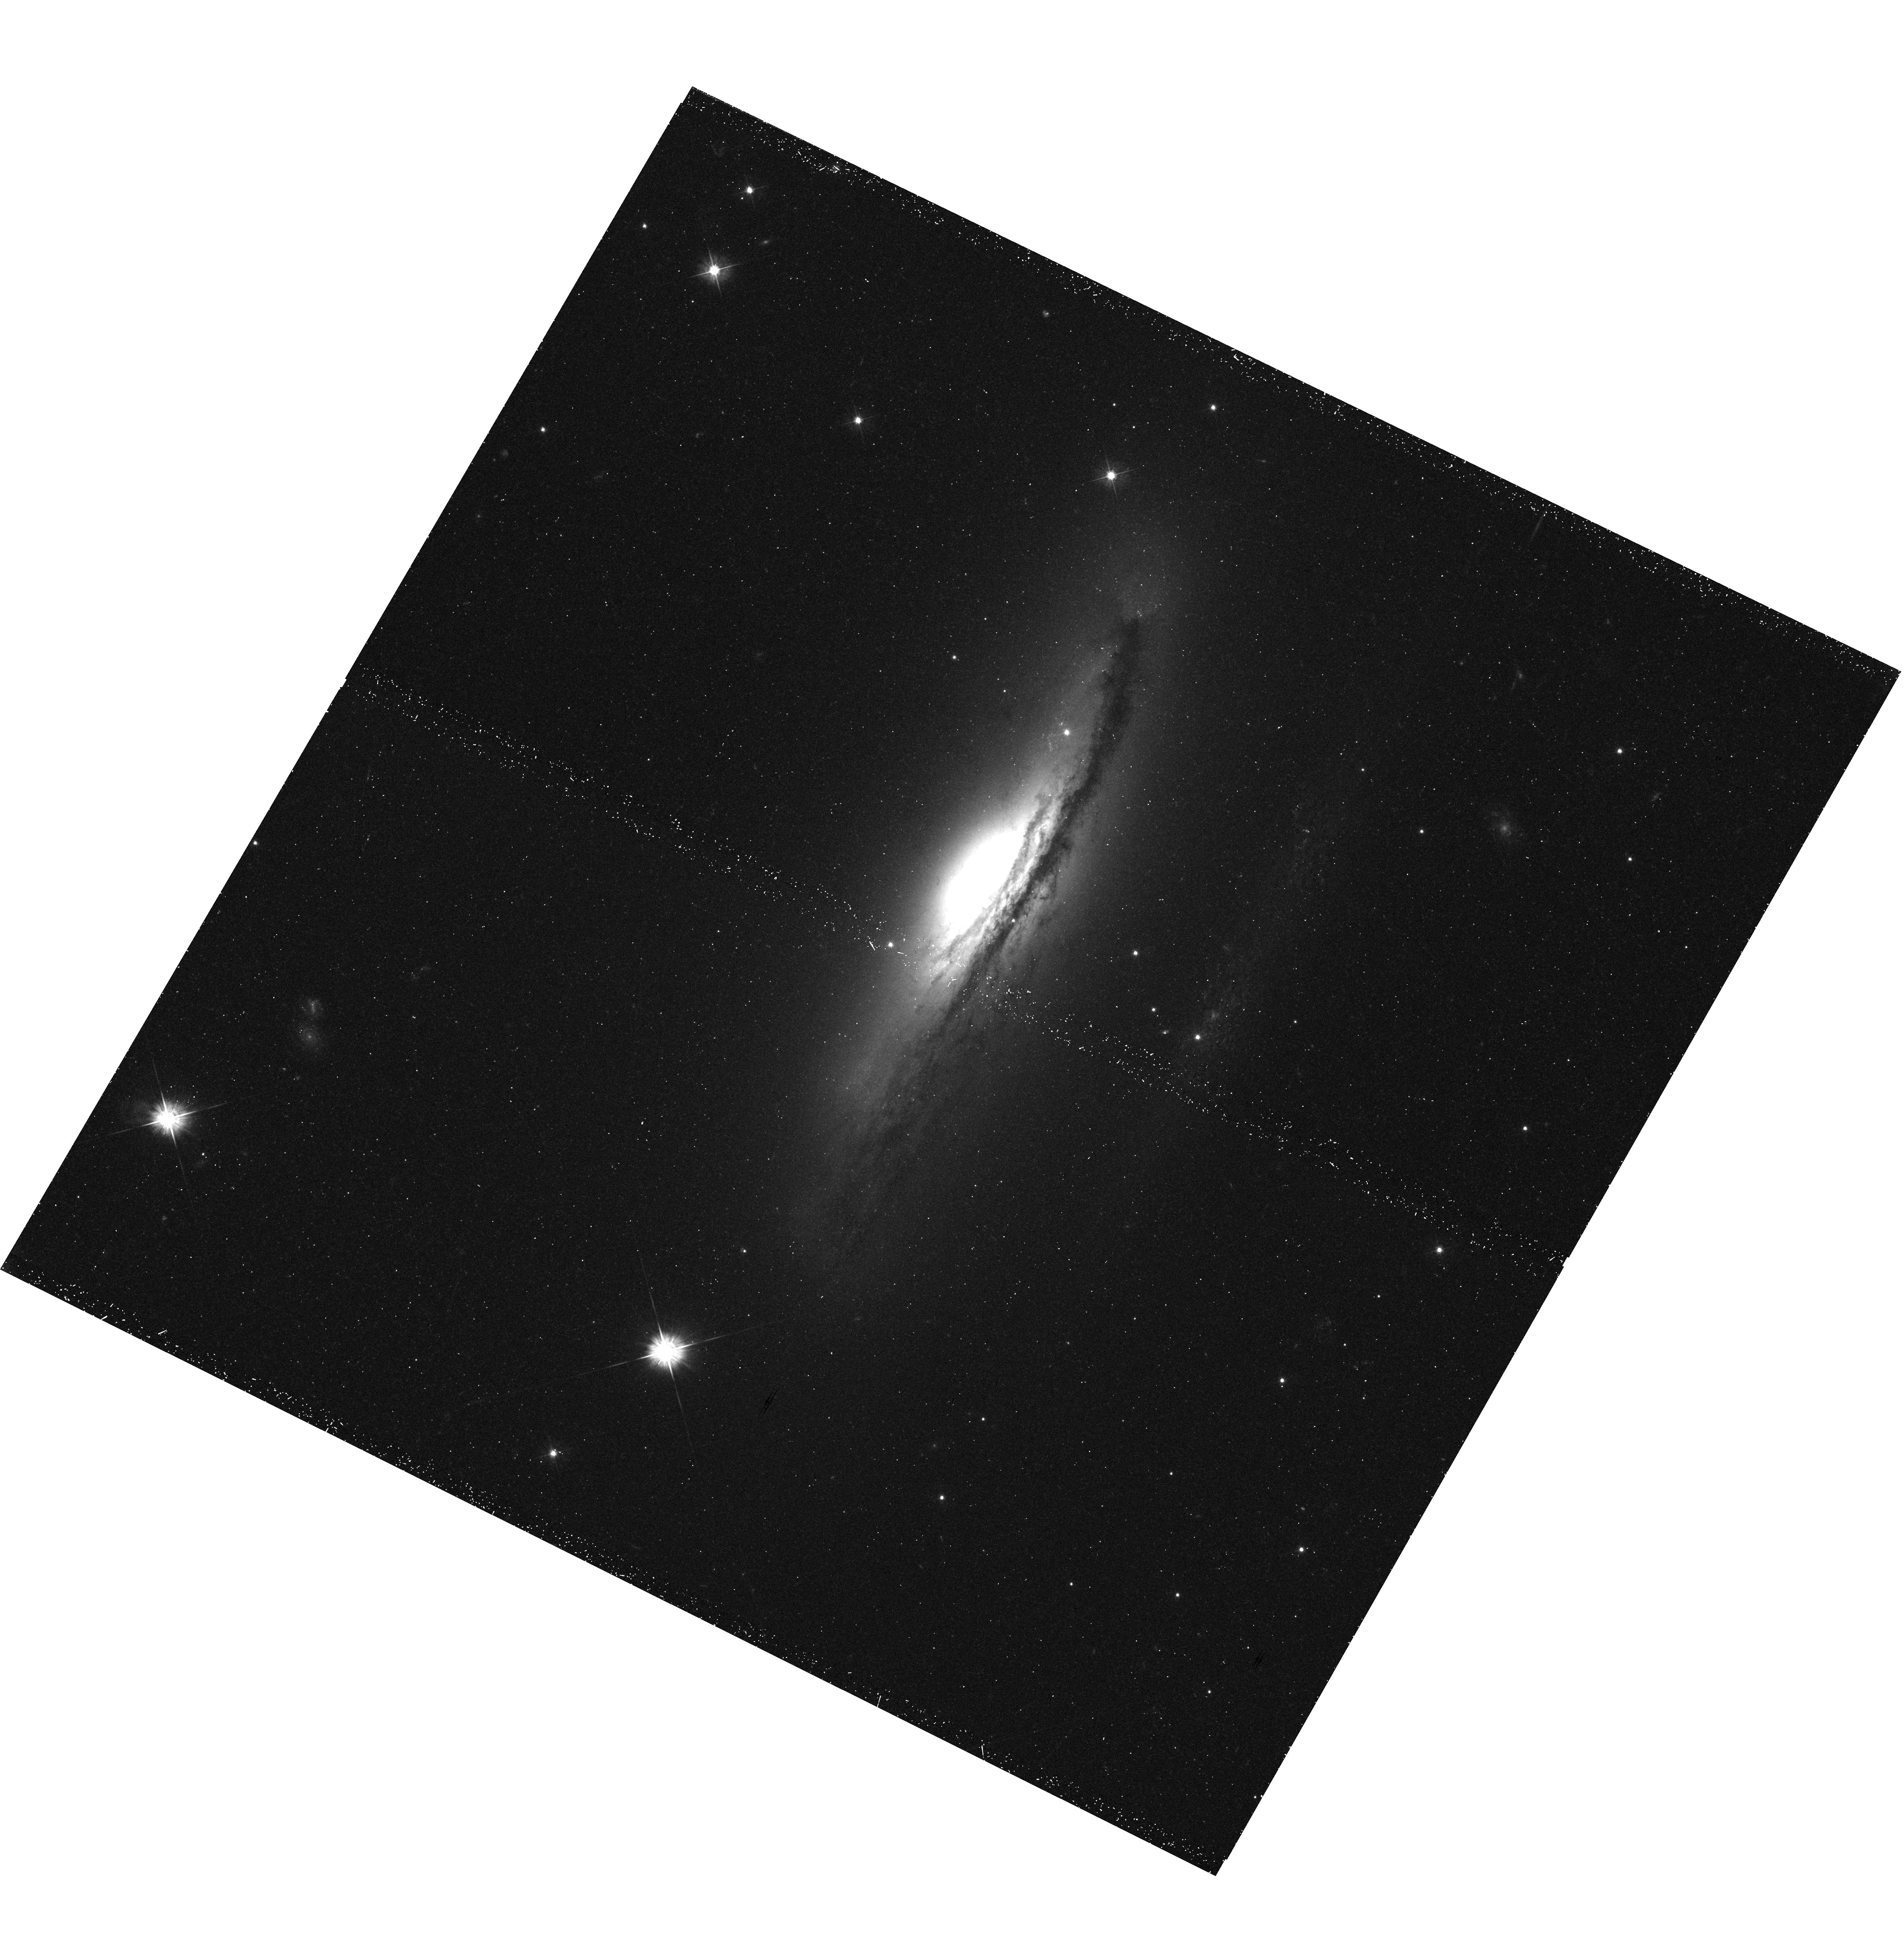
Target: NGC-5793
Instrument: WFC3/UVIS
Filter: F475W
Exposure: 27 min
Observation ID: hst_11832_01_wfc3_uvis_f475w_ib8t01

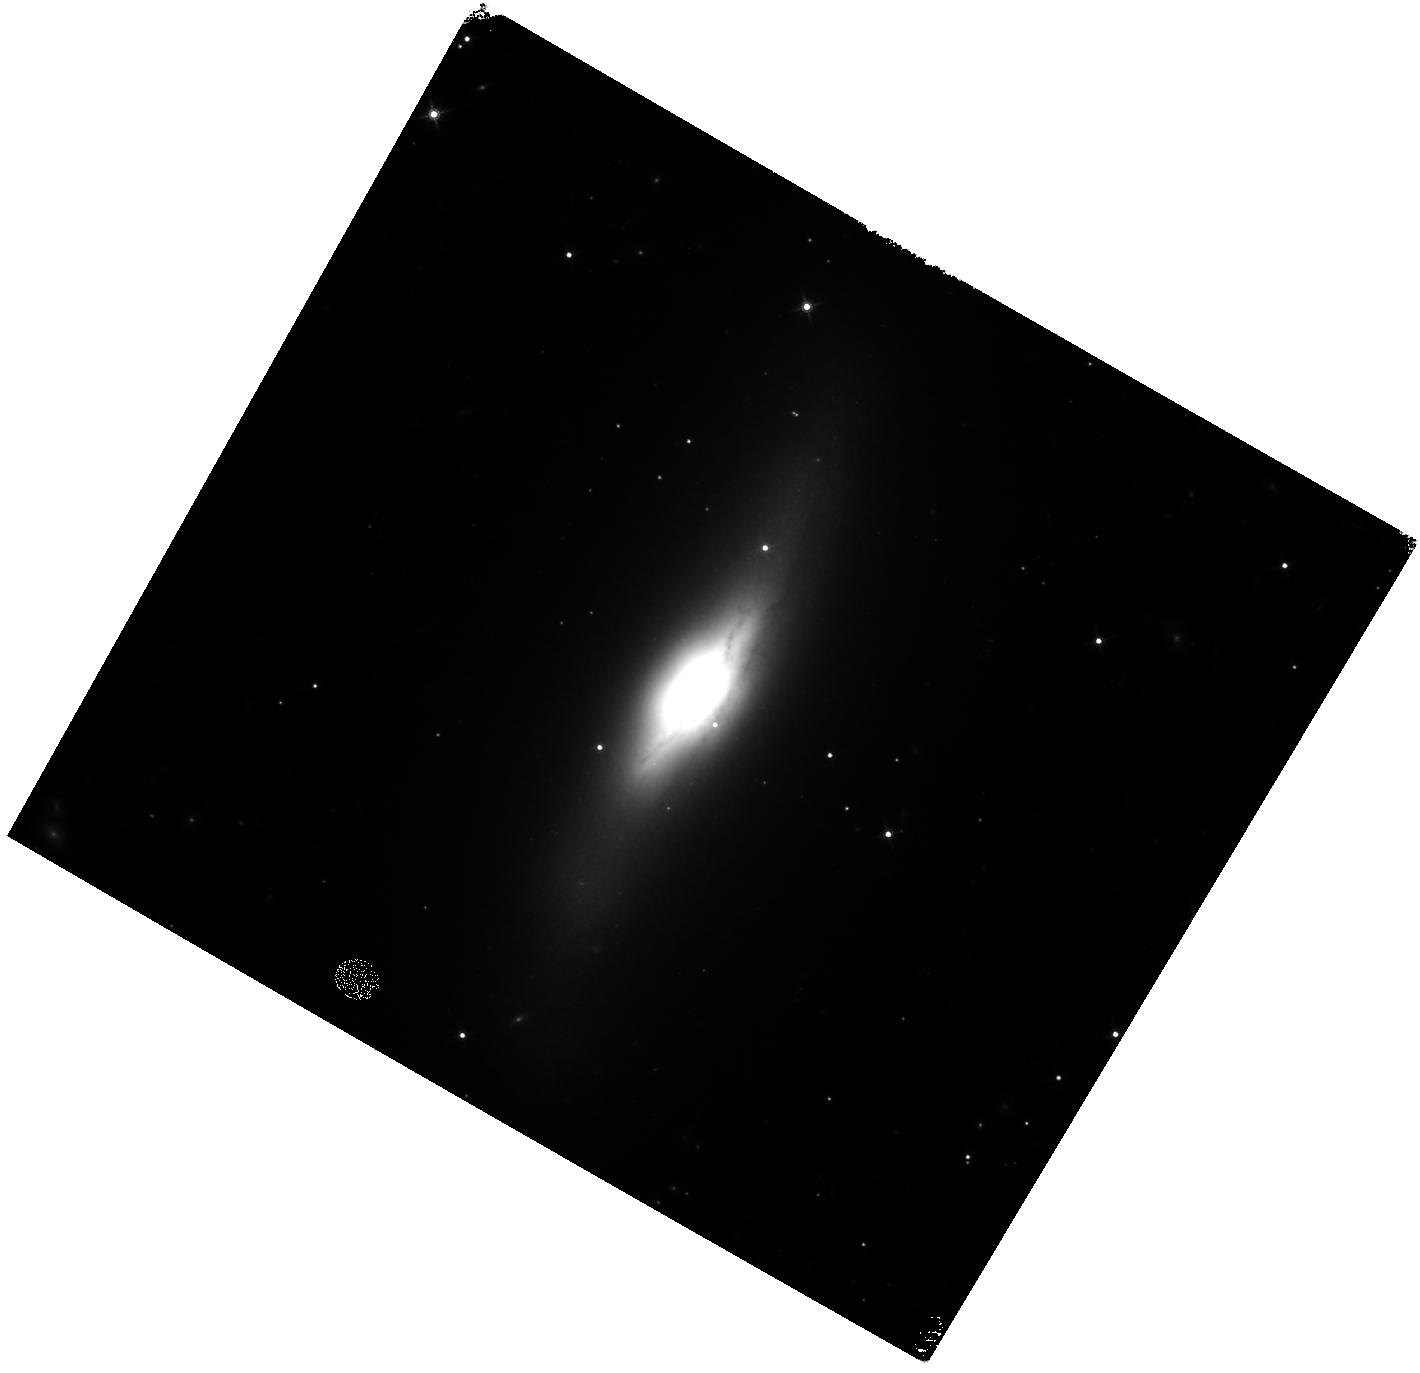
Target: NGC-5793
Instrument: WFC3/IR
Filter: F160W
Exposure: 43 min
Observation ID: hst_11832_01_wfc3_ir_f160w_ib8t01

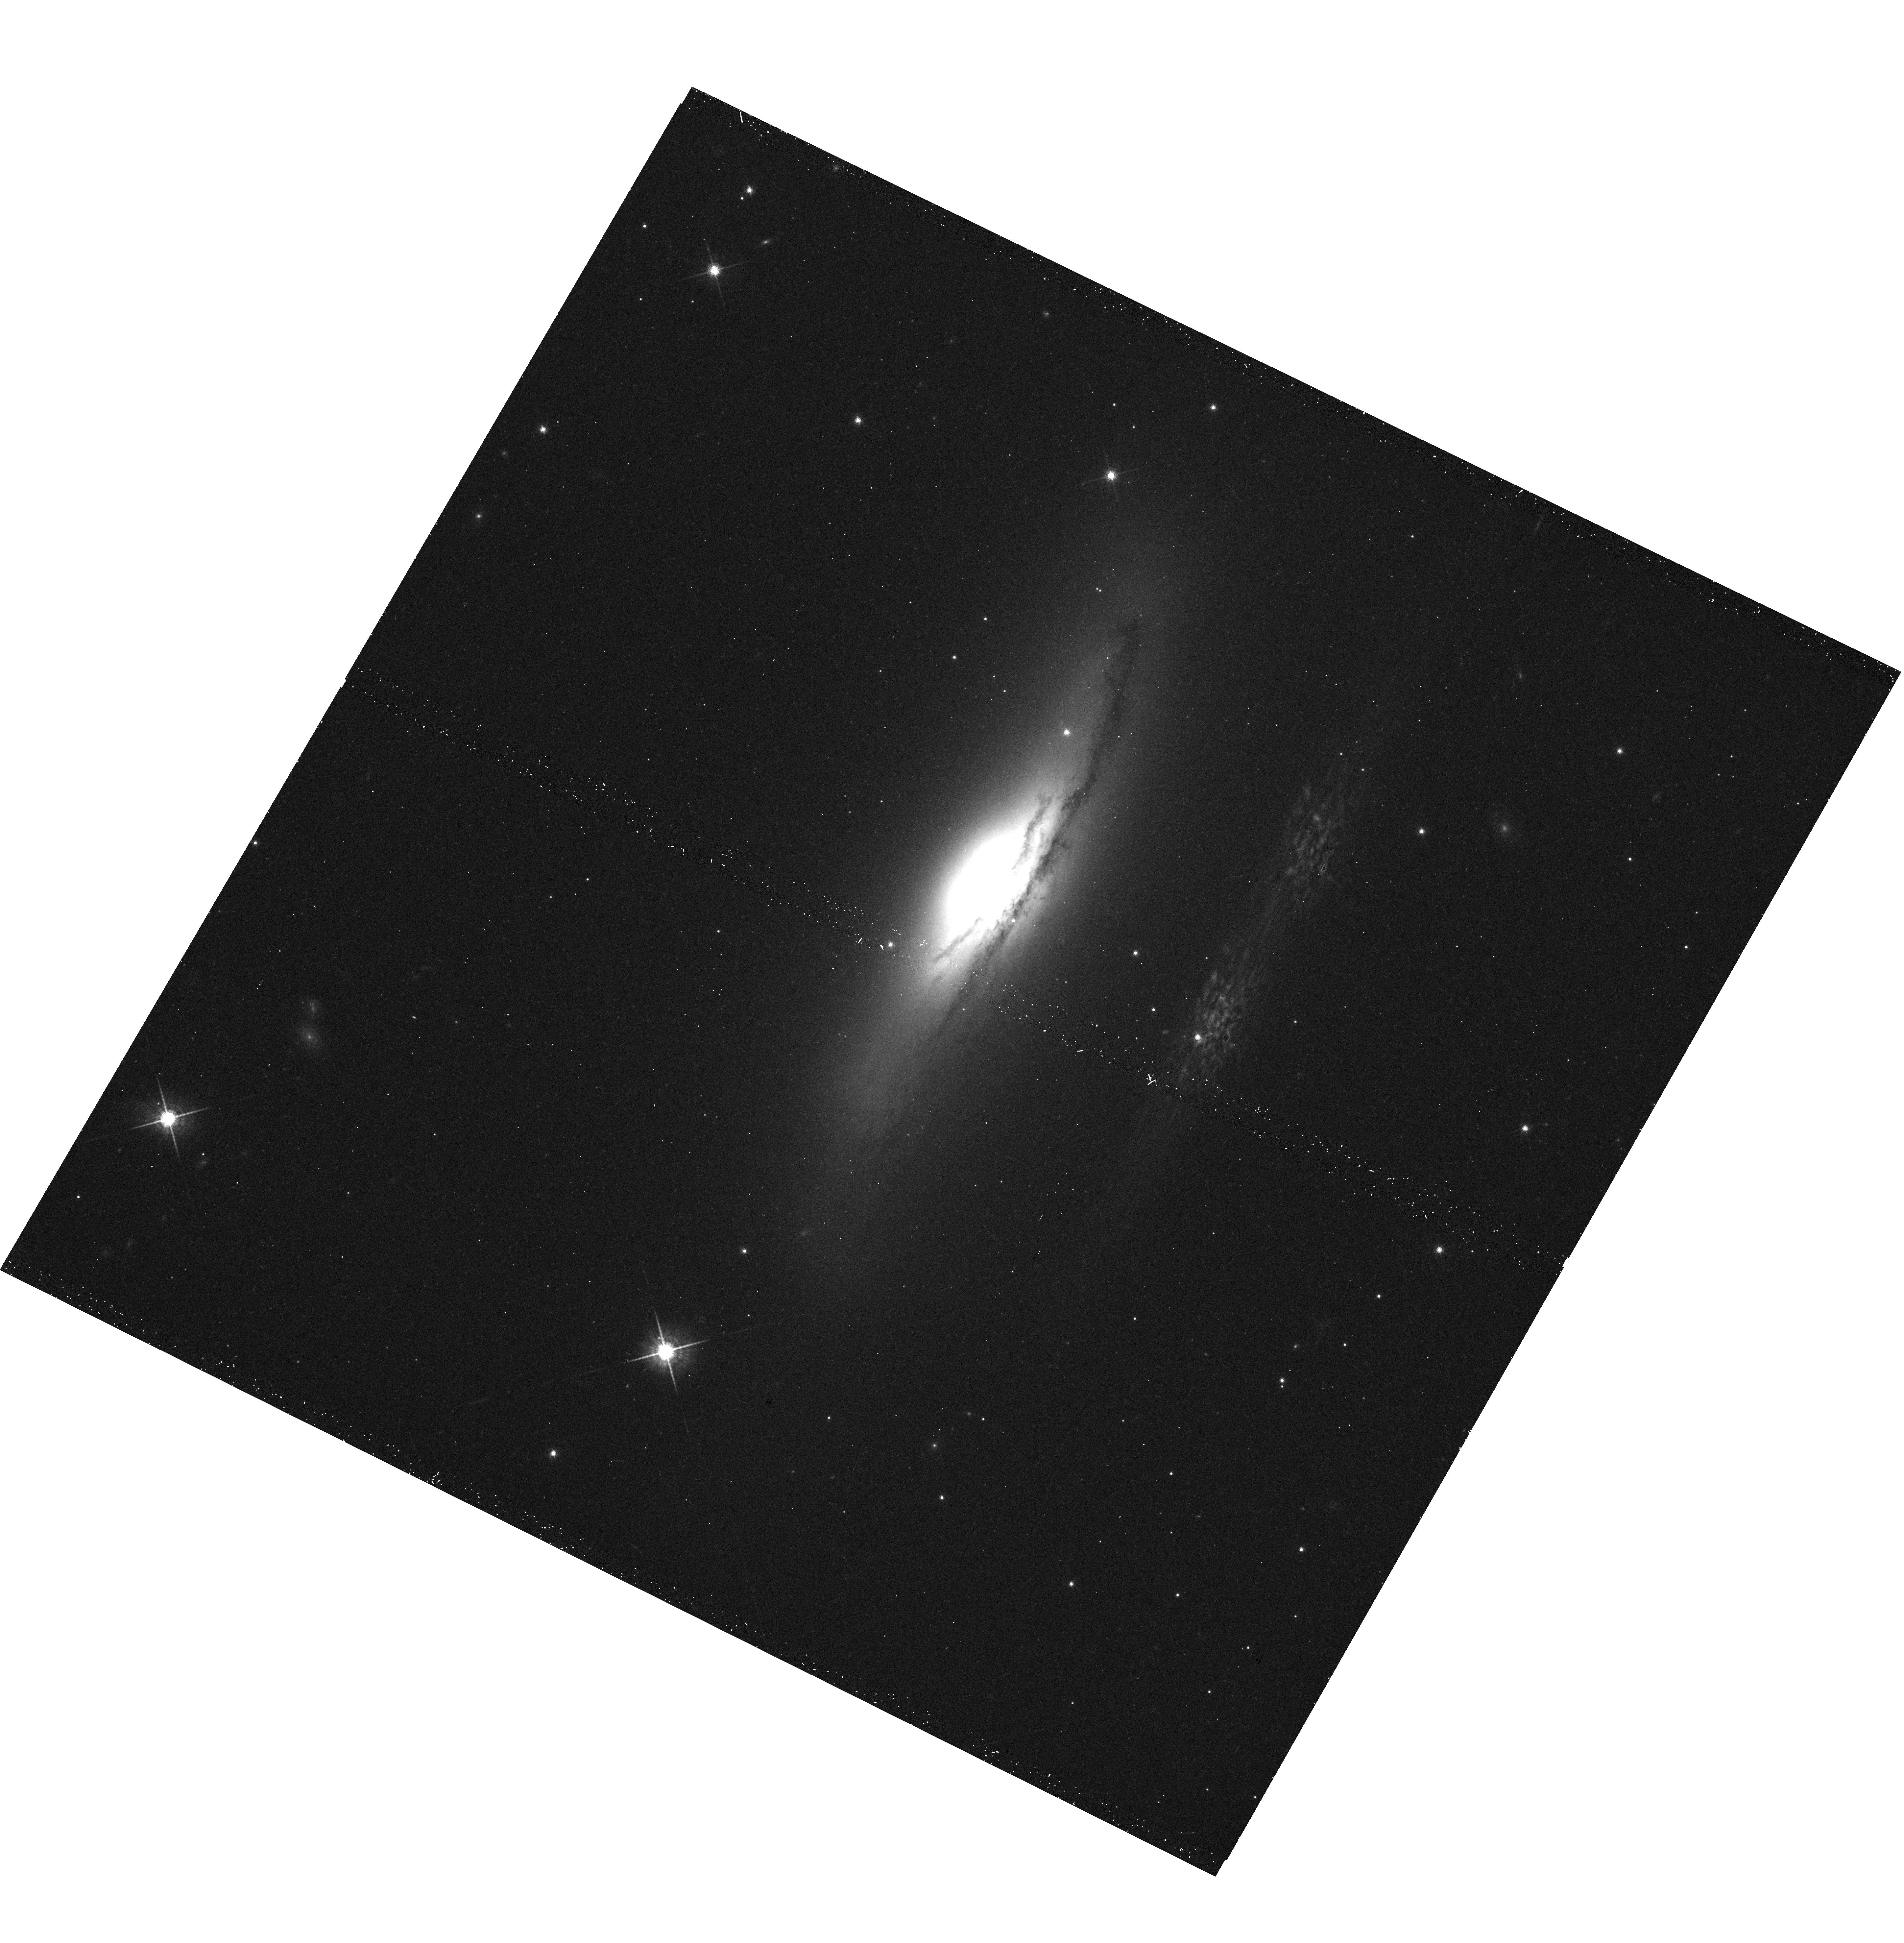
Target: NGC-5793
Instrument: WFC3/UVIS
Filter: F775W
Exposure: 12 min
Observation ID: hst_11832_01_wfc3_uvis_f775w_ib8t01

The Structure and Physics of the Youngest Radio Galaxies (PI: Perlman, Eric S.)

We propose to obtain X-ray images and spectra of two of the nearest and X-ray brightest compact symmetric objects. These objects are radio sources which have begun ejecting radio plasma within the last nsim 10000 years. The purpose of these observations is to discover their X-ray structure, measure their X-ray spectra and test the Wilson-Colbert hypothesis regarding the formation of radio-loud AGN. CSOs are ideal targets for this test because they are very small and very young. By targeting the very nearest objects we assure ourselves of the highest possible physical resolution. We are particularly looking for binary black holes (possibly found for one of our objects already) and/or nascent NLRs.